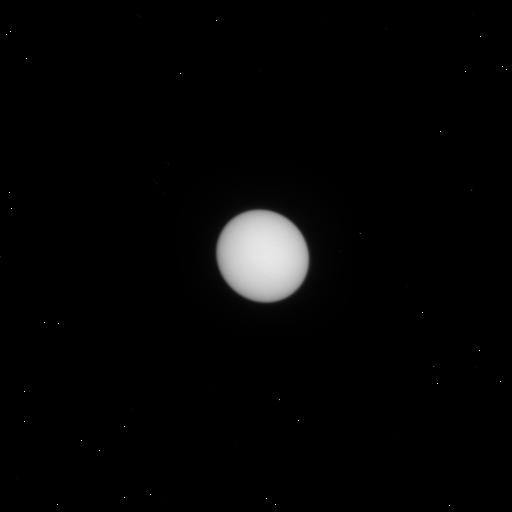
Target: URANUS. Instrument: WFC3/UVIS. Filter: F487N. Exposure: 1 min. Observation ID: iexf04eyq

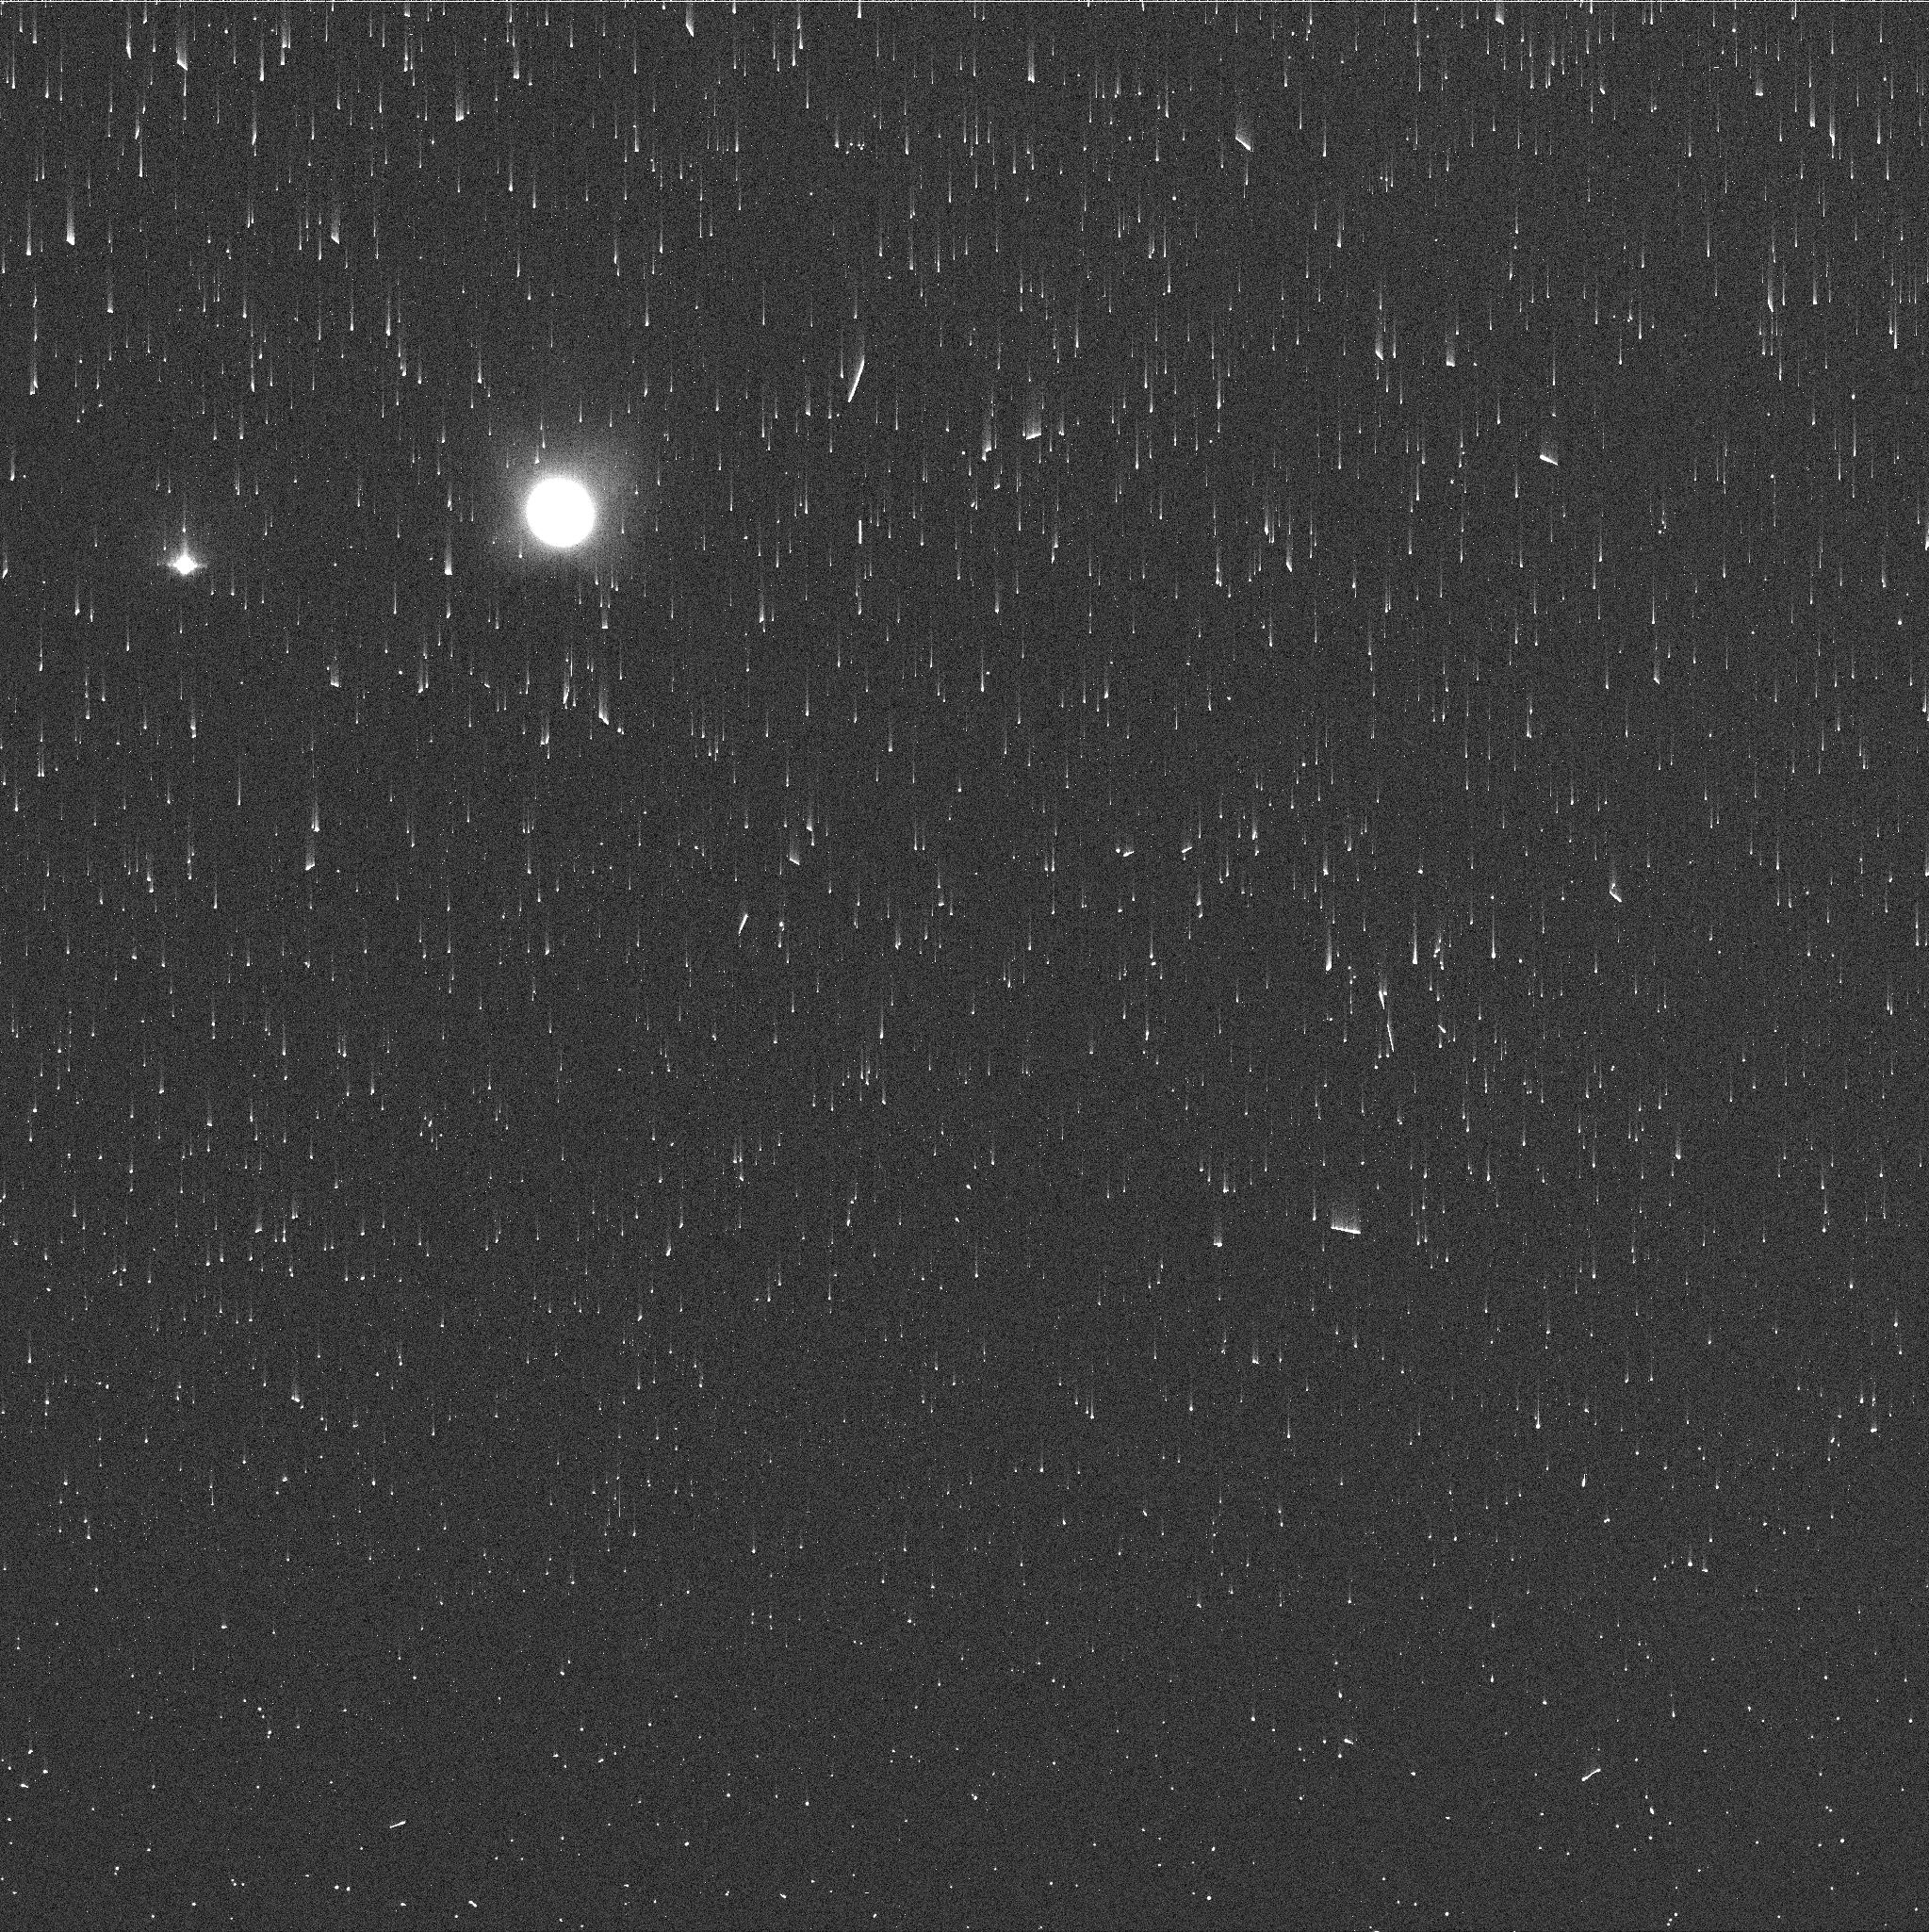
Target: NEPTUNE. Instrument: WFC3/UVIS. Filter: FQ727N. Exposure: 2 min. Observation ID: iexf11ozq

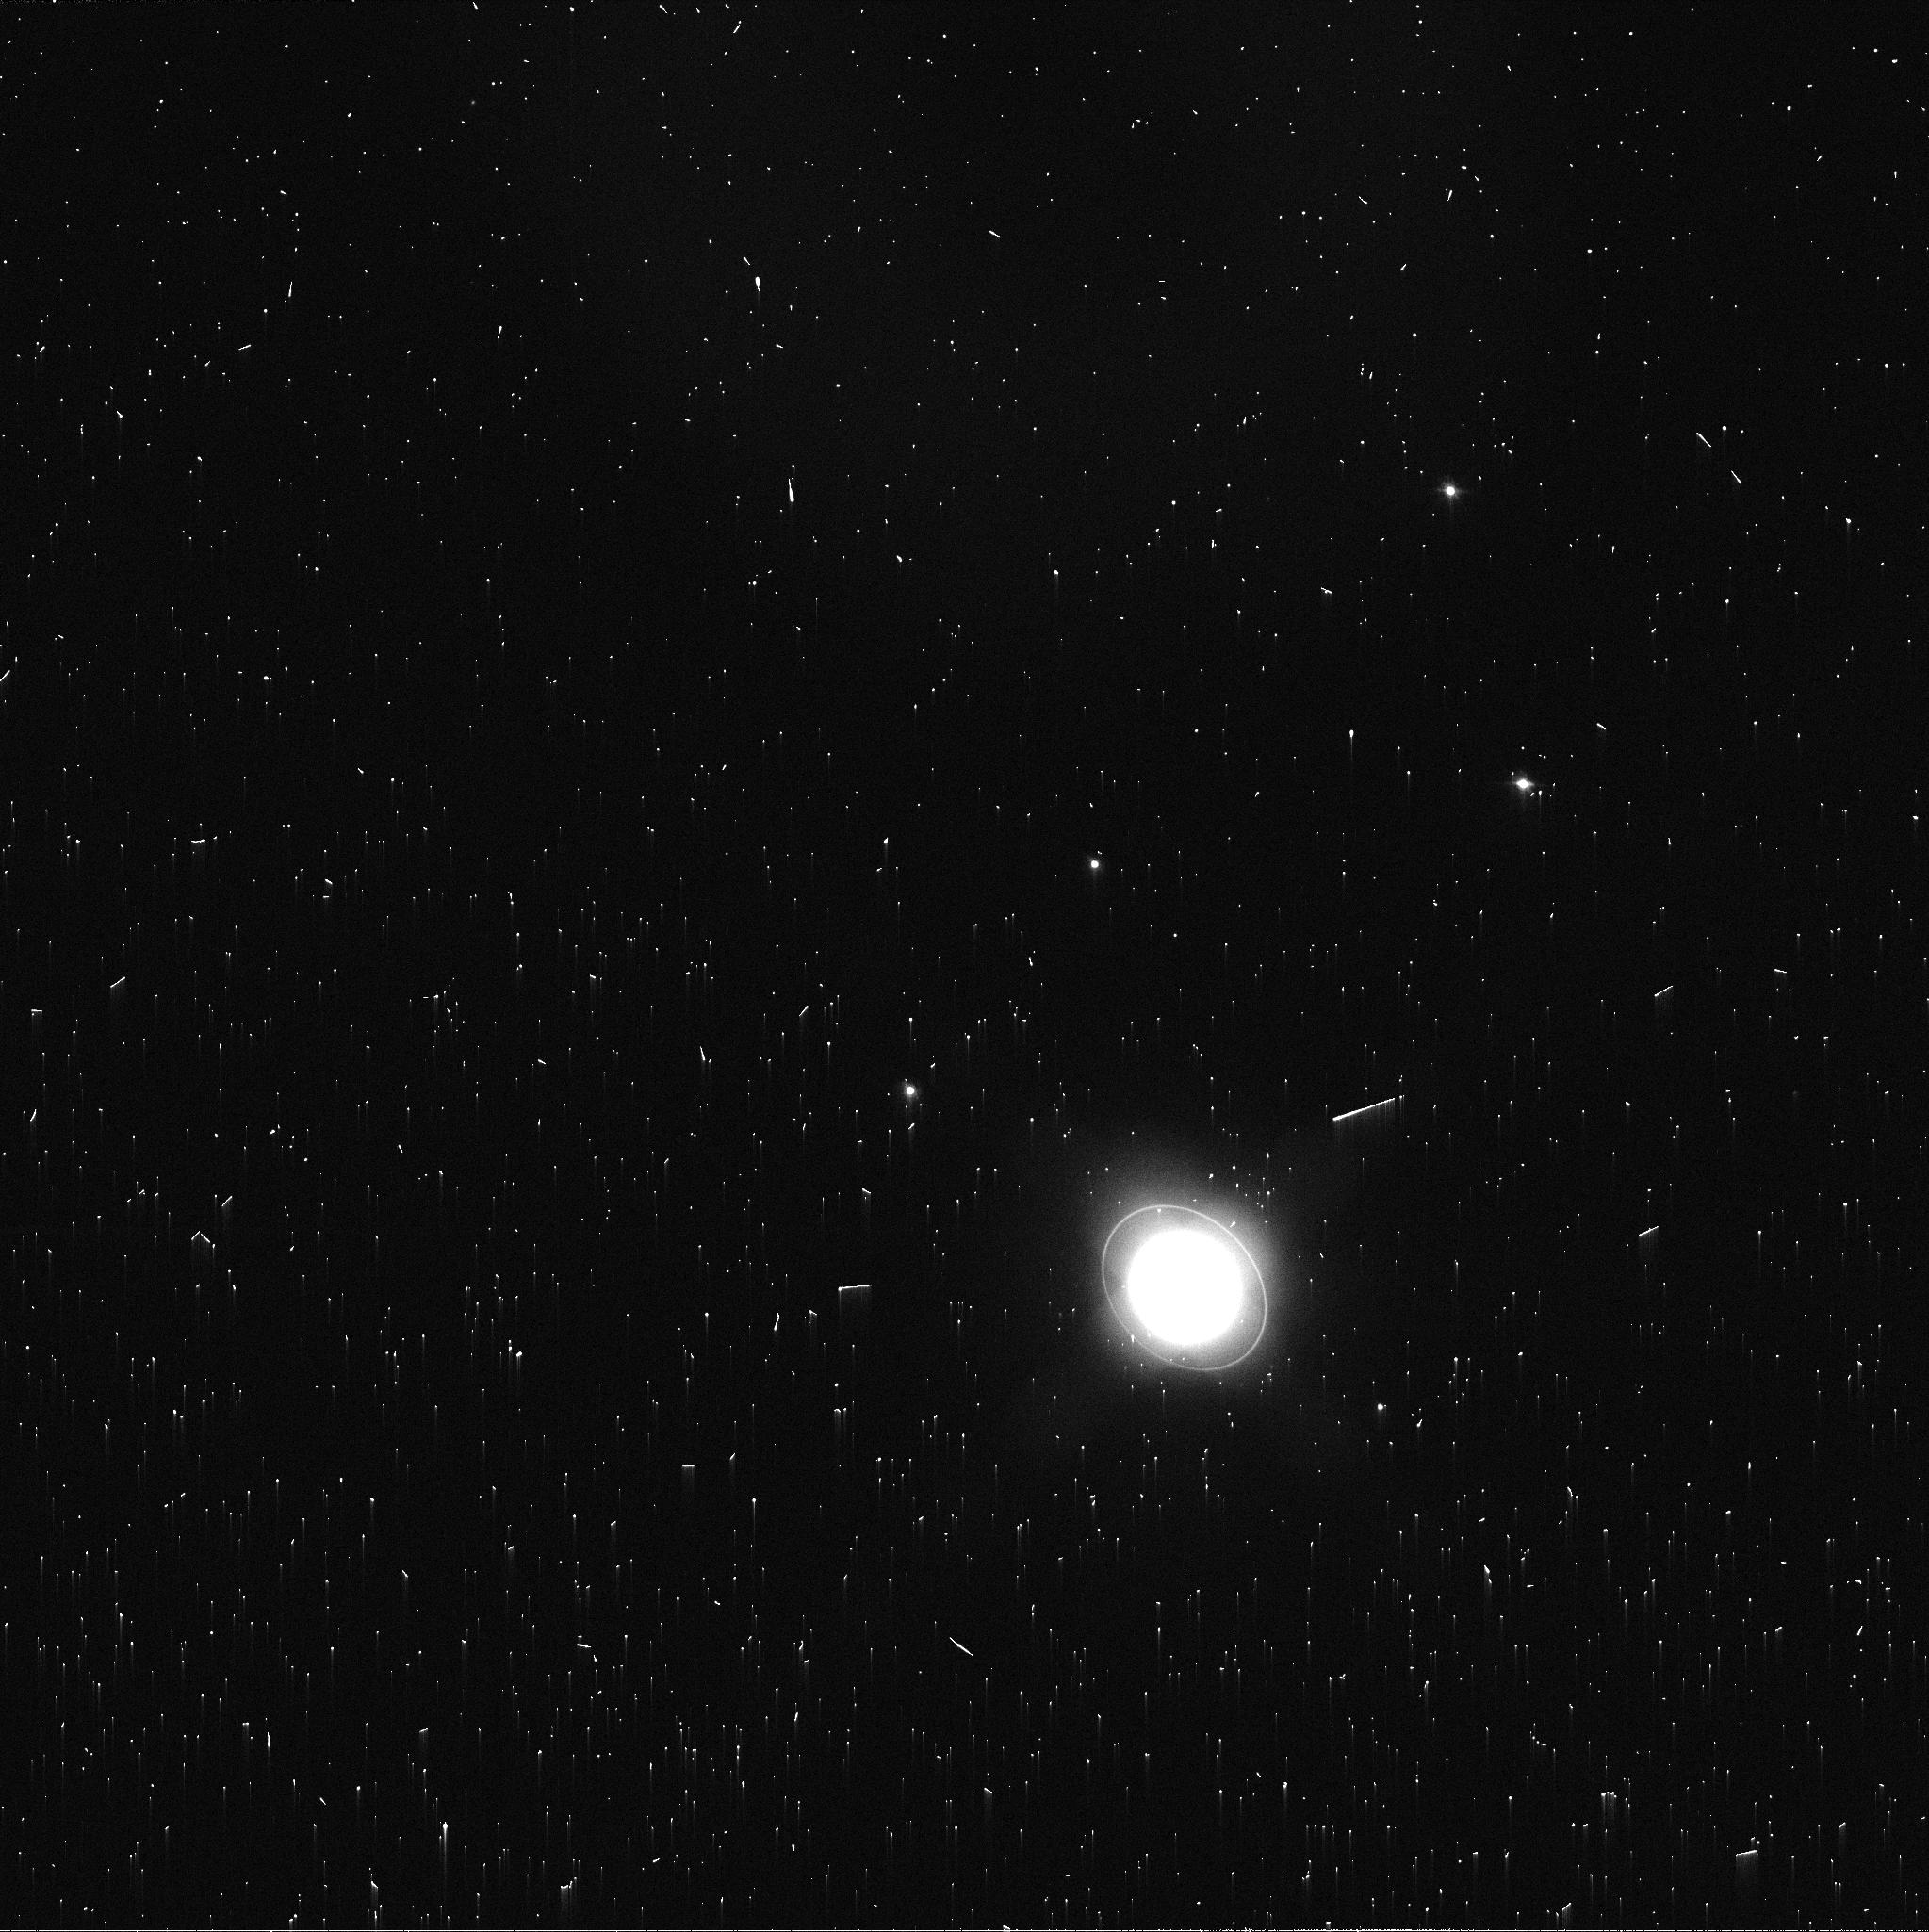
Target: URANUS. Instrument: WFC3/UVIS. Filter: FQ619N. Exposure: 2 min. Observation ID: iexf04f5q

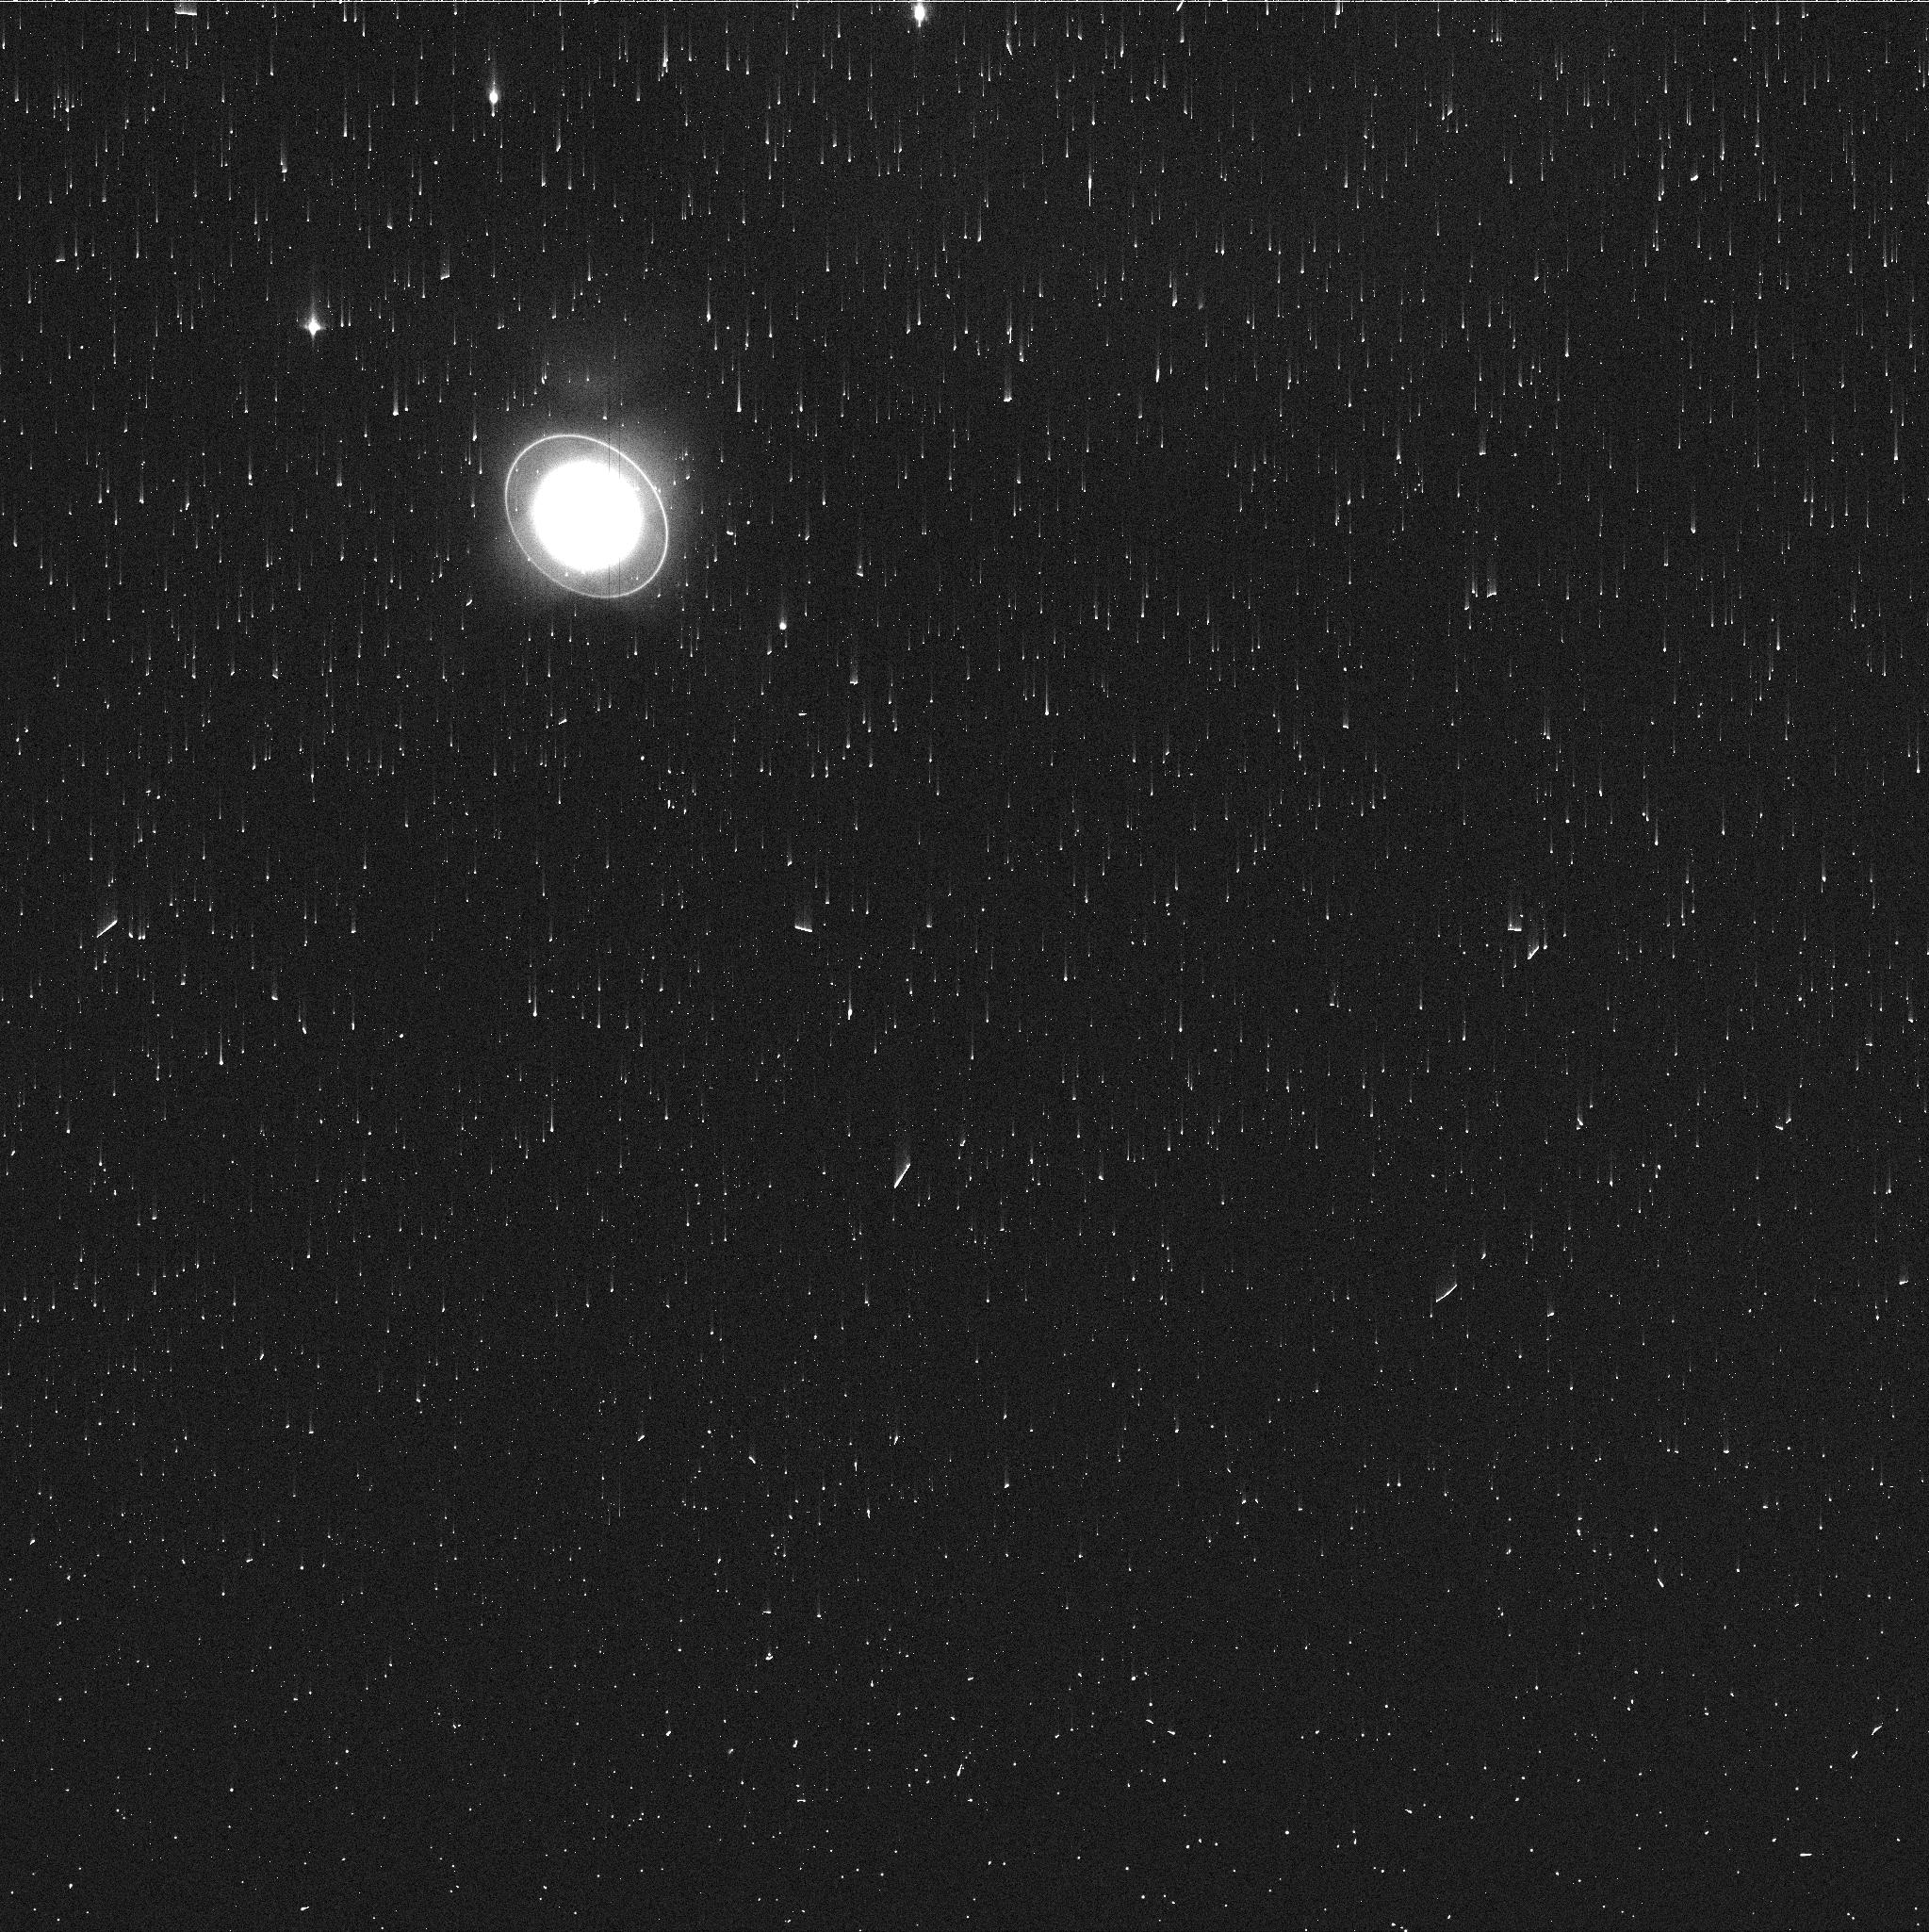
Target: URANUS. Instrument: WFC3/UVIS. Filter: FQ727N. Exposure: 3 min. Observation ID: iexf04f3q

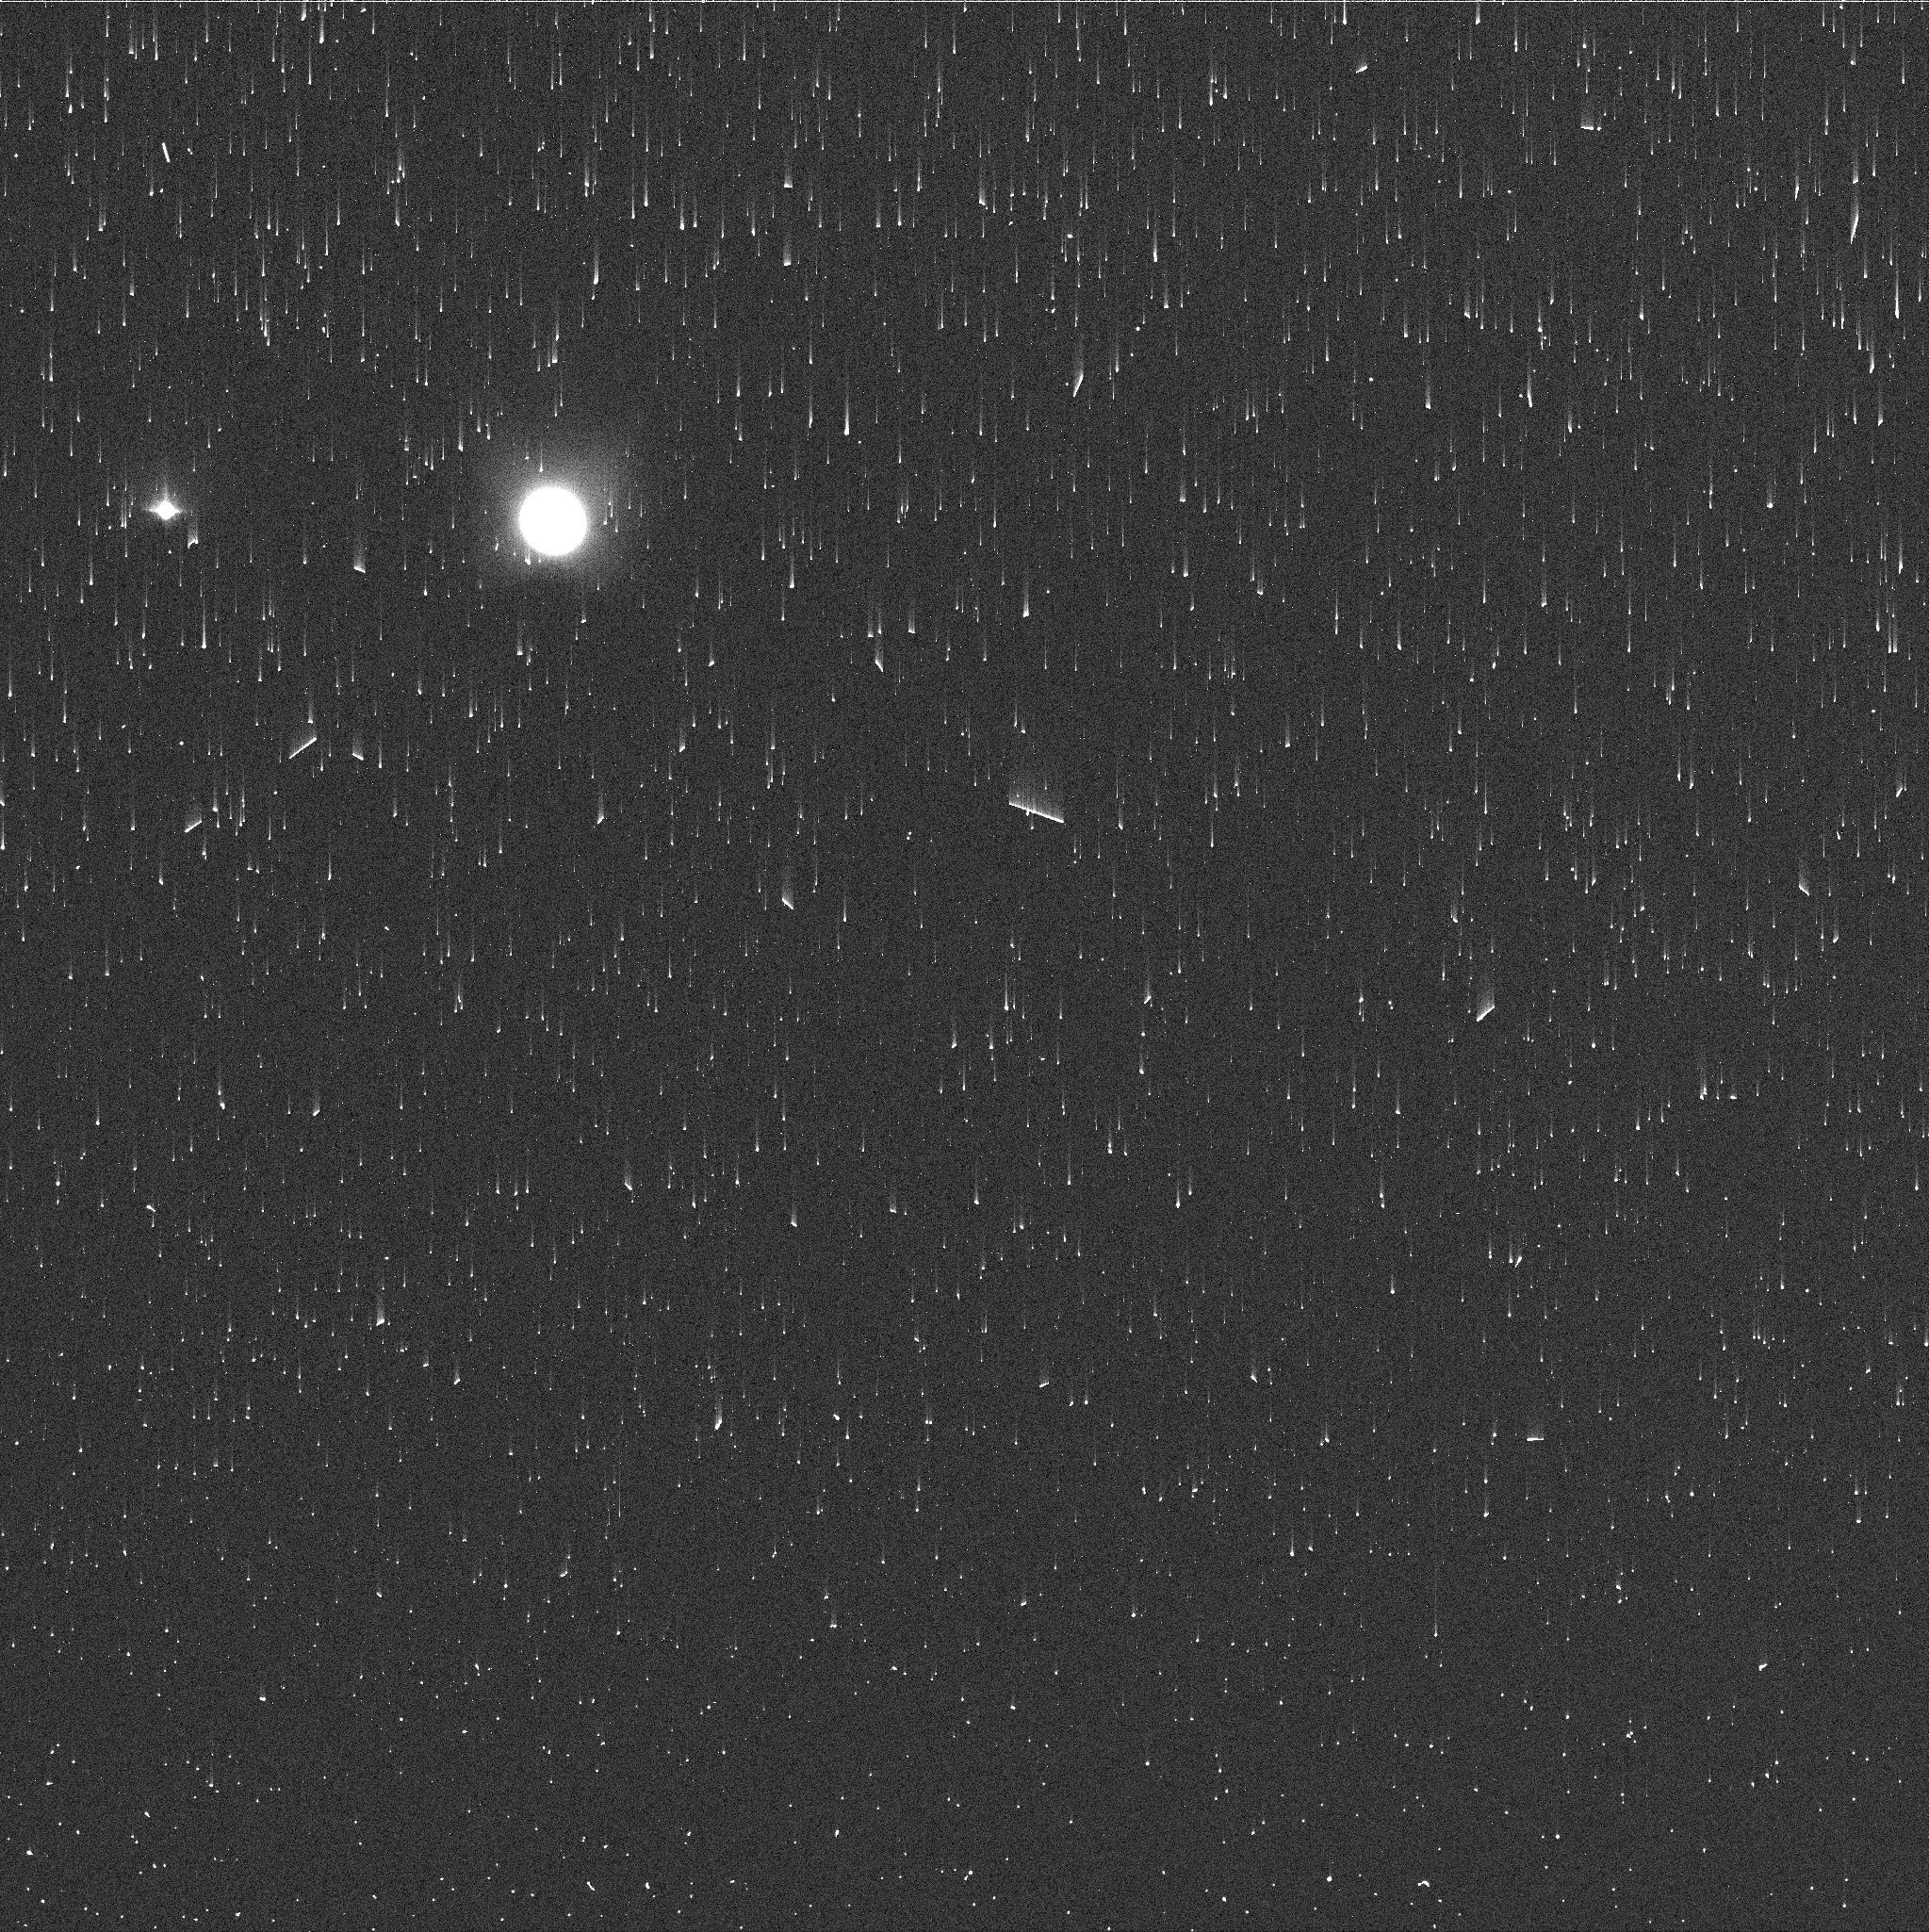
Target: NEPTUNE. Instrument: WFC3/UVIS. Filter: FQ727N. Exposure: 2 min. Observation ID: iexf09nnq

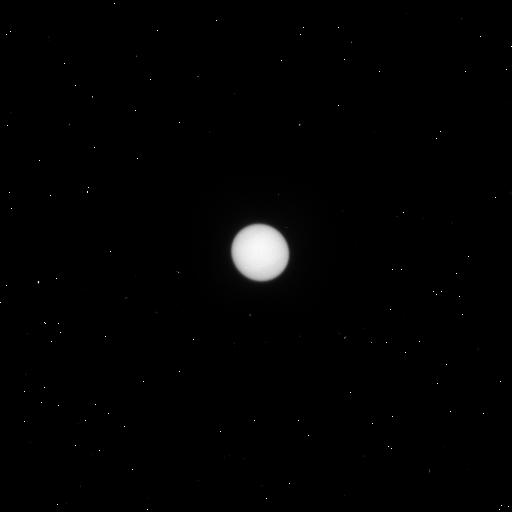
Target: NEPTUNE. Instrument: WFC3/UVIS. Filter: F487N. Exposure: 1 min. Observation ID: iexf10o9q

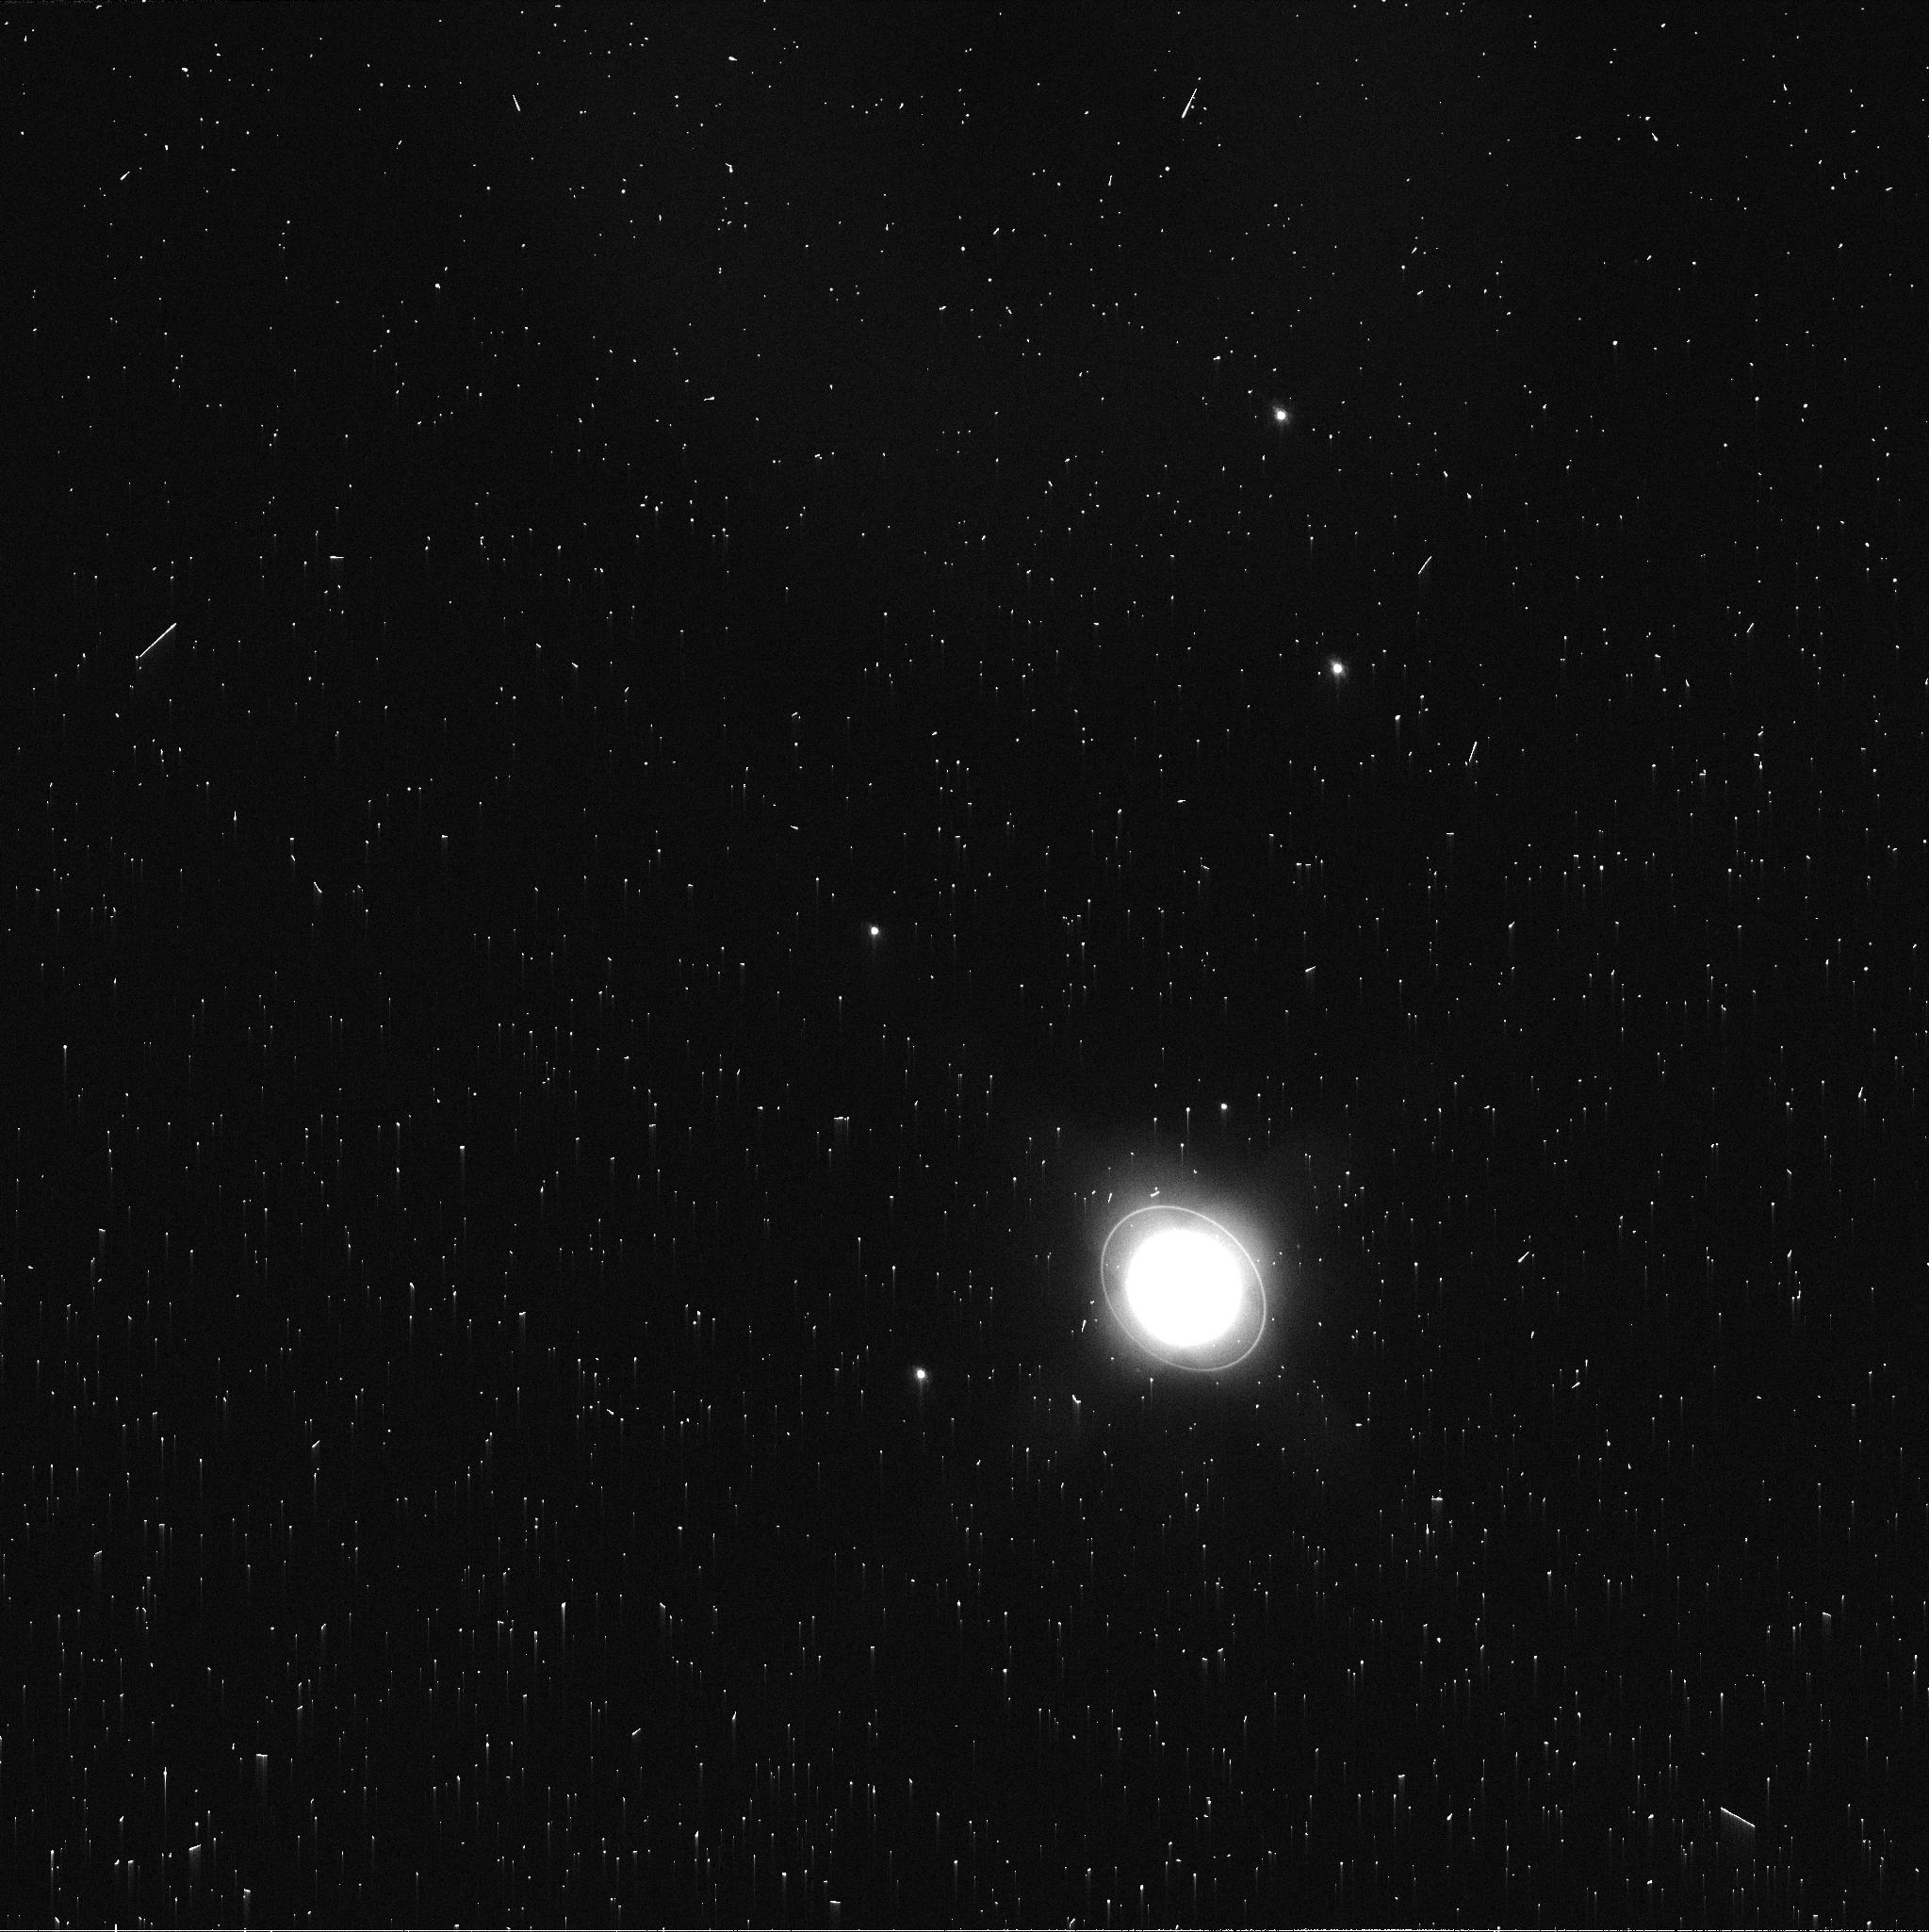
Target: URANUS. Instrument: WFC3/UVIS. Filter: FQ619N. Exposure: 2 min. Observation ID: iexf01cyq

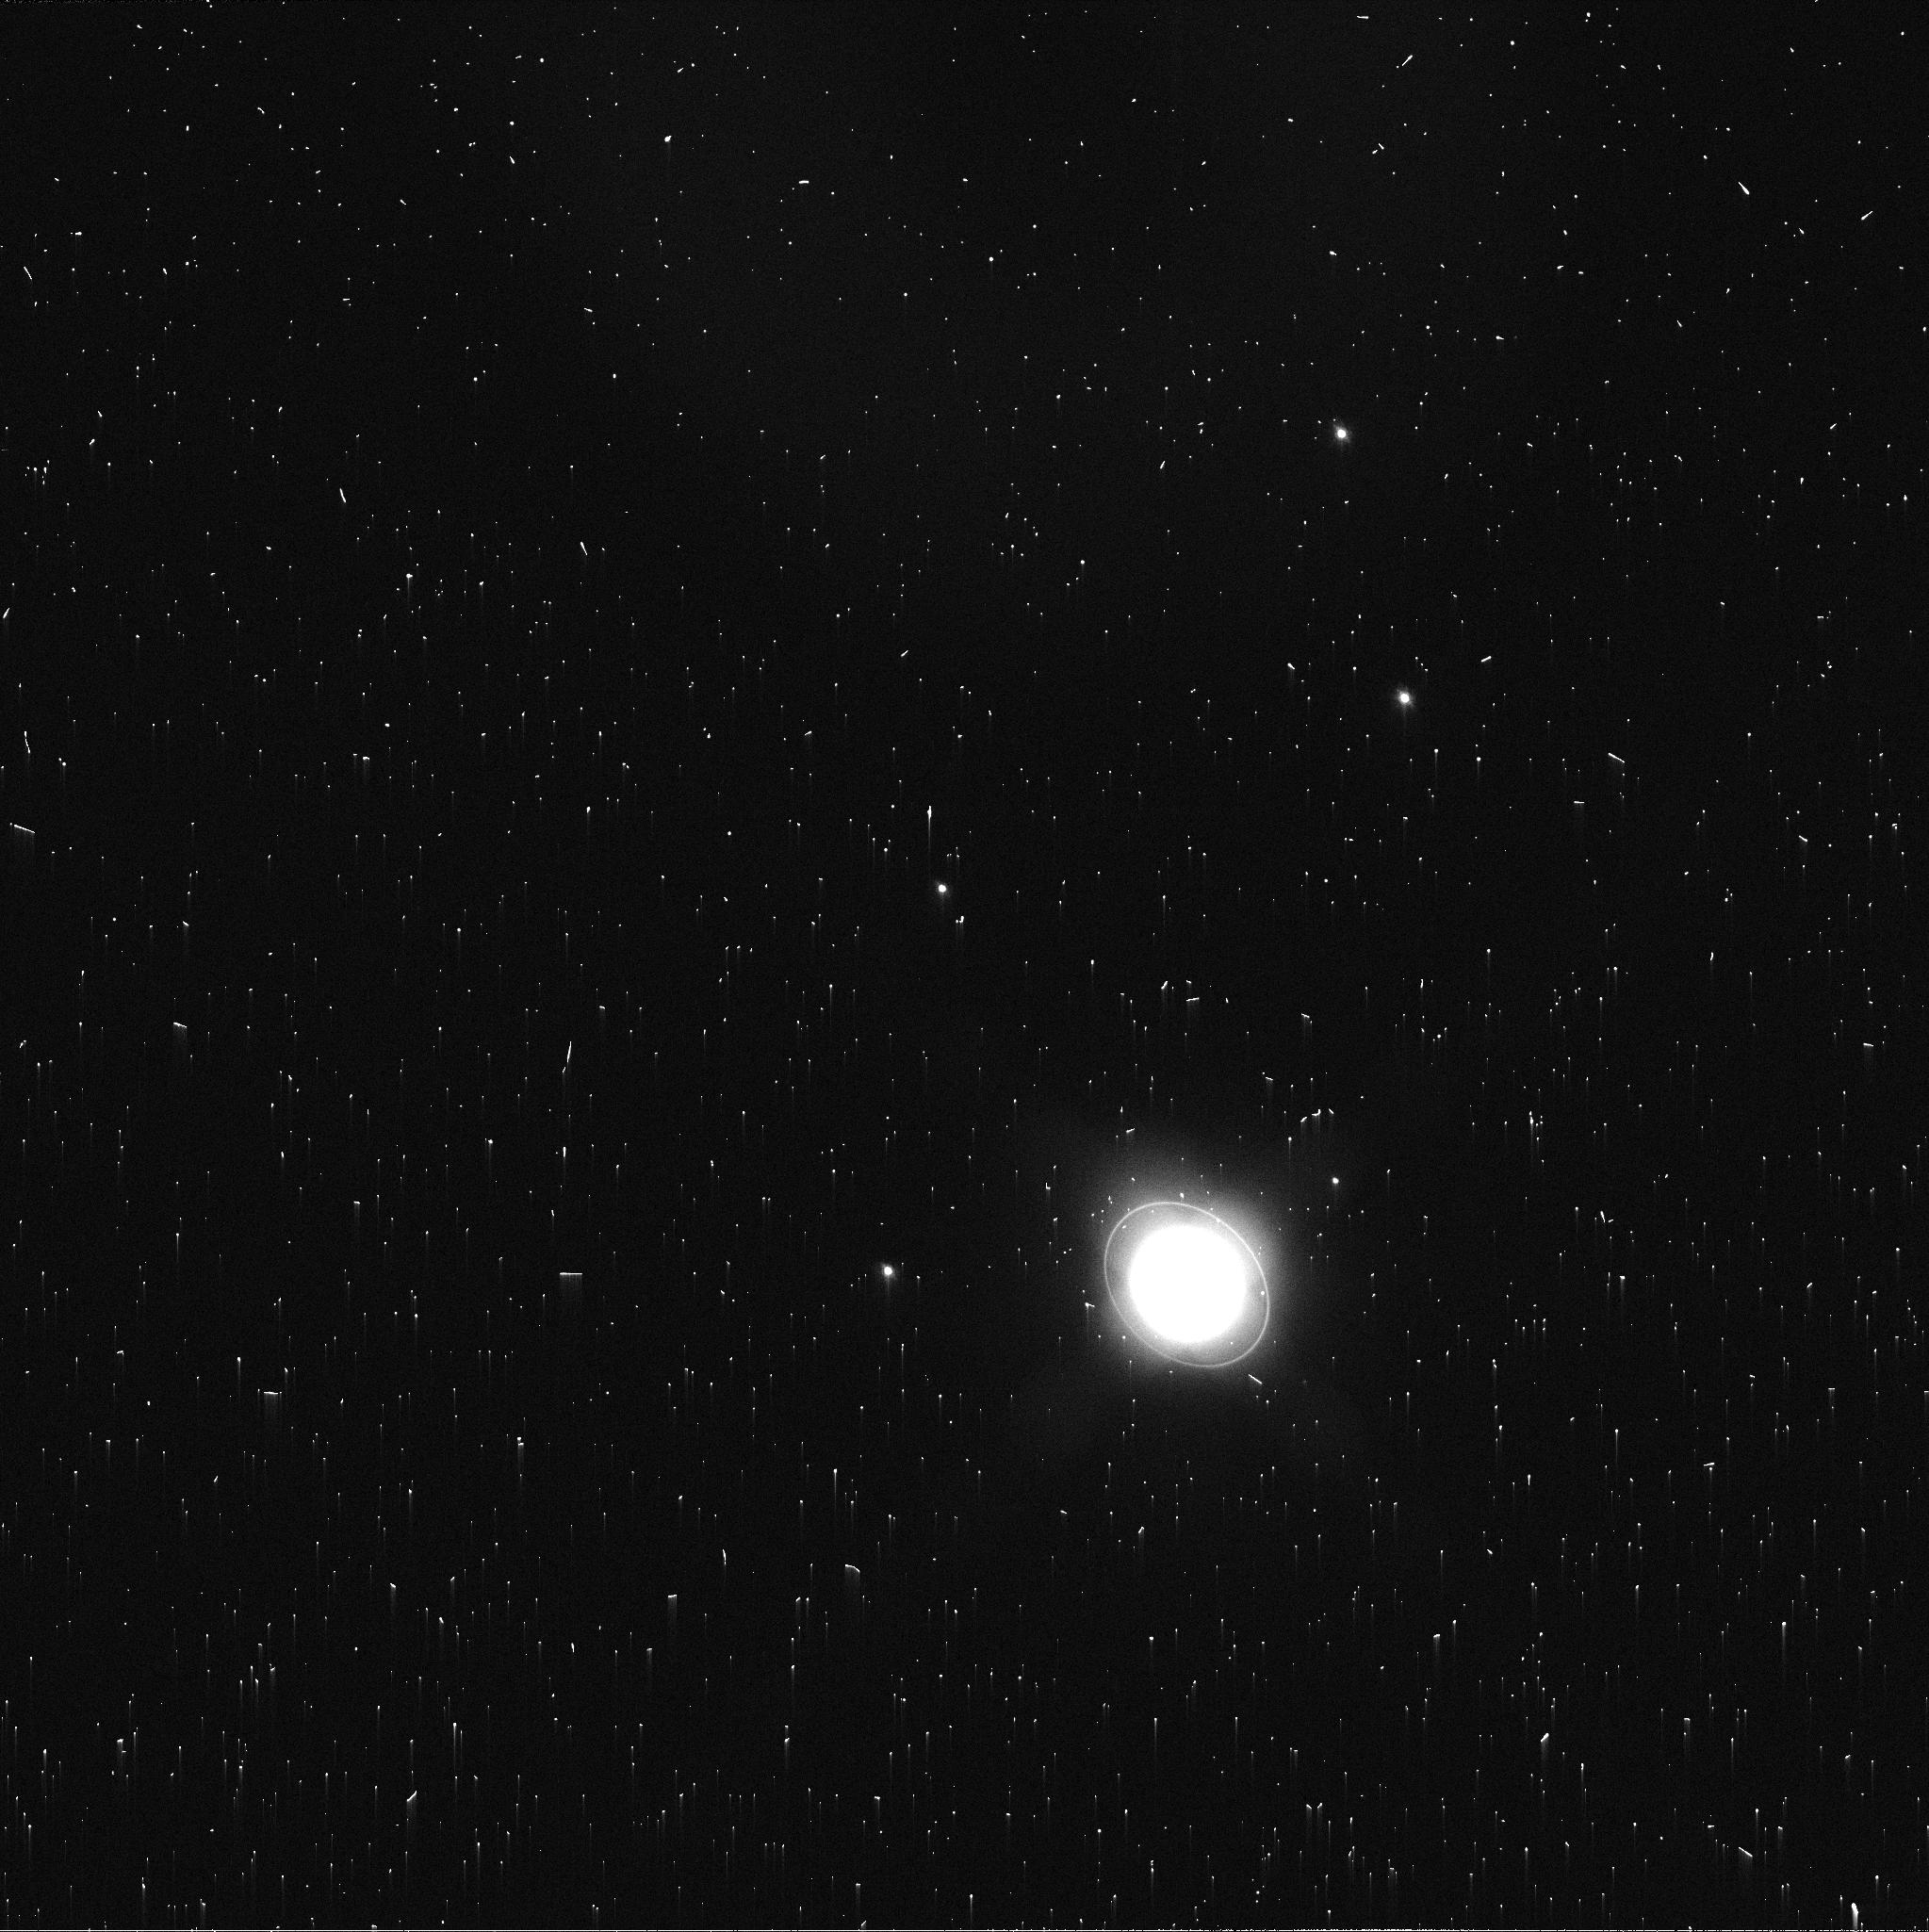
Target: URANUS. Instrument: WFC3/UVIS. Filter: FQ619N. Exposure: 2 min. Observation ID: iexf02dvq

Observing the Ice Giants with Hubble WFC3 to Enhance Cycle 1 James Webb Space Telescope Data (PI: Rowe-Gurney, Naomi)

The JWST will provide exceptional near- and mid-infrared spectral coverage of the Ice Giants via guaranteed time observations in Cycle 1 (Programs 1248 and 1249), capturing new, critical information on their atmospheric temperatures, their chemical structures, and the flow of energy between their cloud-forming weather layer and their middle and upper atmospheres. However, the JWST data cannot be interpreted reliably without context. JWST observations provide only brief snapshots of these two highly dynamic worlds, requiring temporal context to understand how the atmospheres have varied with time, and spatial context to understand the distribution of meteorological features during the JWST observations. The HST campaign offers a critical extension of spectral coverage into the visible that will be capable of detecting important features like dark spots and their bright cloud companions. HST is the only facility capable of the high-resolution at visible- specifically blue- wavelengths. We therefore propose a HST GO campaign using the WFC3 instrument in UVIS observing mode to provide complementary, comparative, and synergistic science alongside the JWST Cycle 1 Guaranteed-Time Observations (GTO) of these distant, cold, and exceptional worlds. From a strategic perspective, as the international planetary community looks ahead to future NASA and ESA missions to the ice giants, this combined Hubble and JWST campaign will pave the way for more robust understanding of these distant worlds.